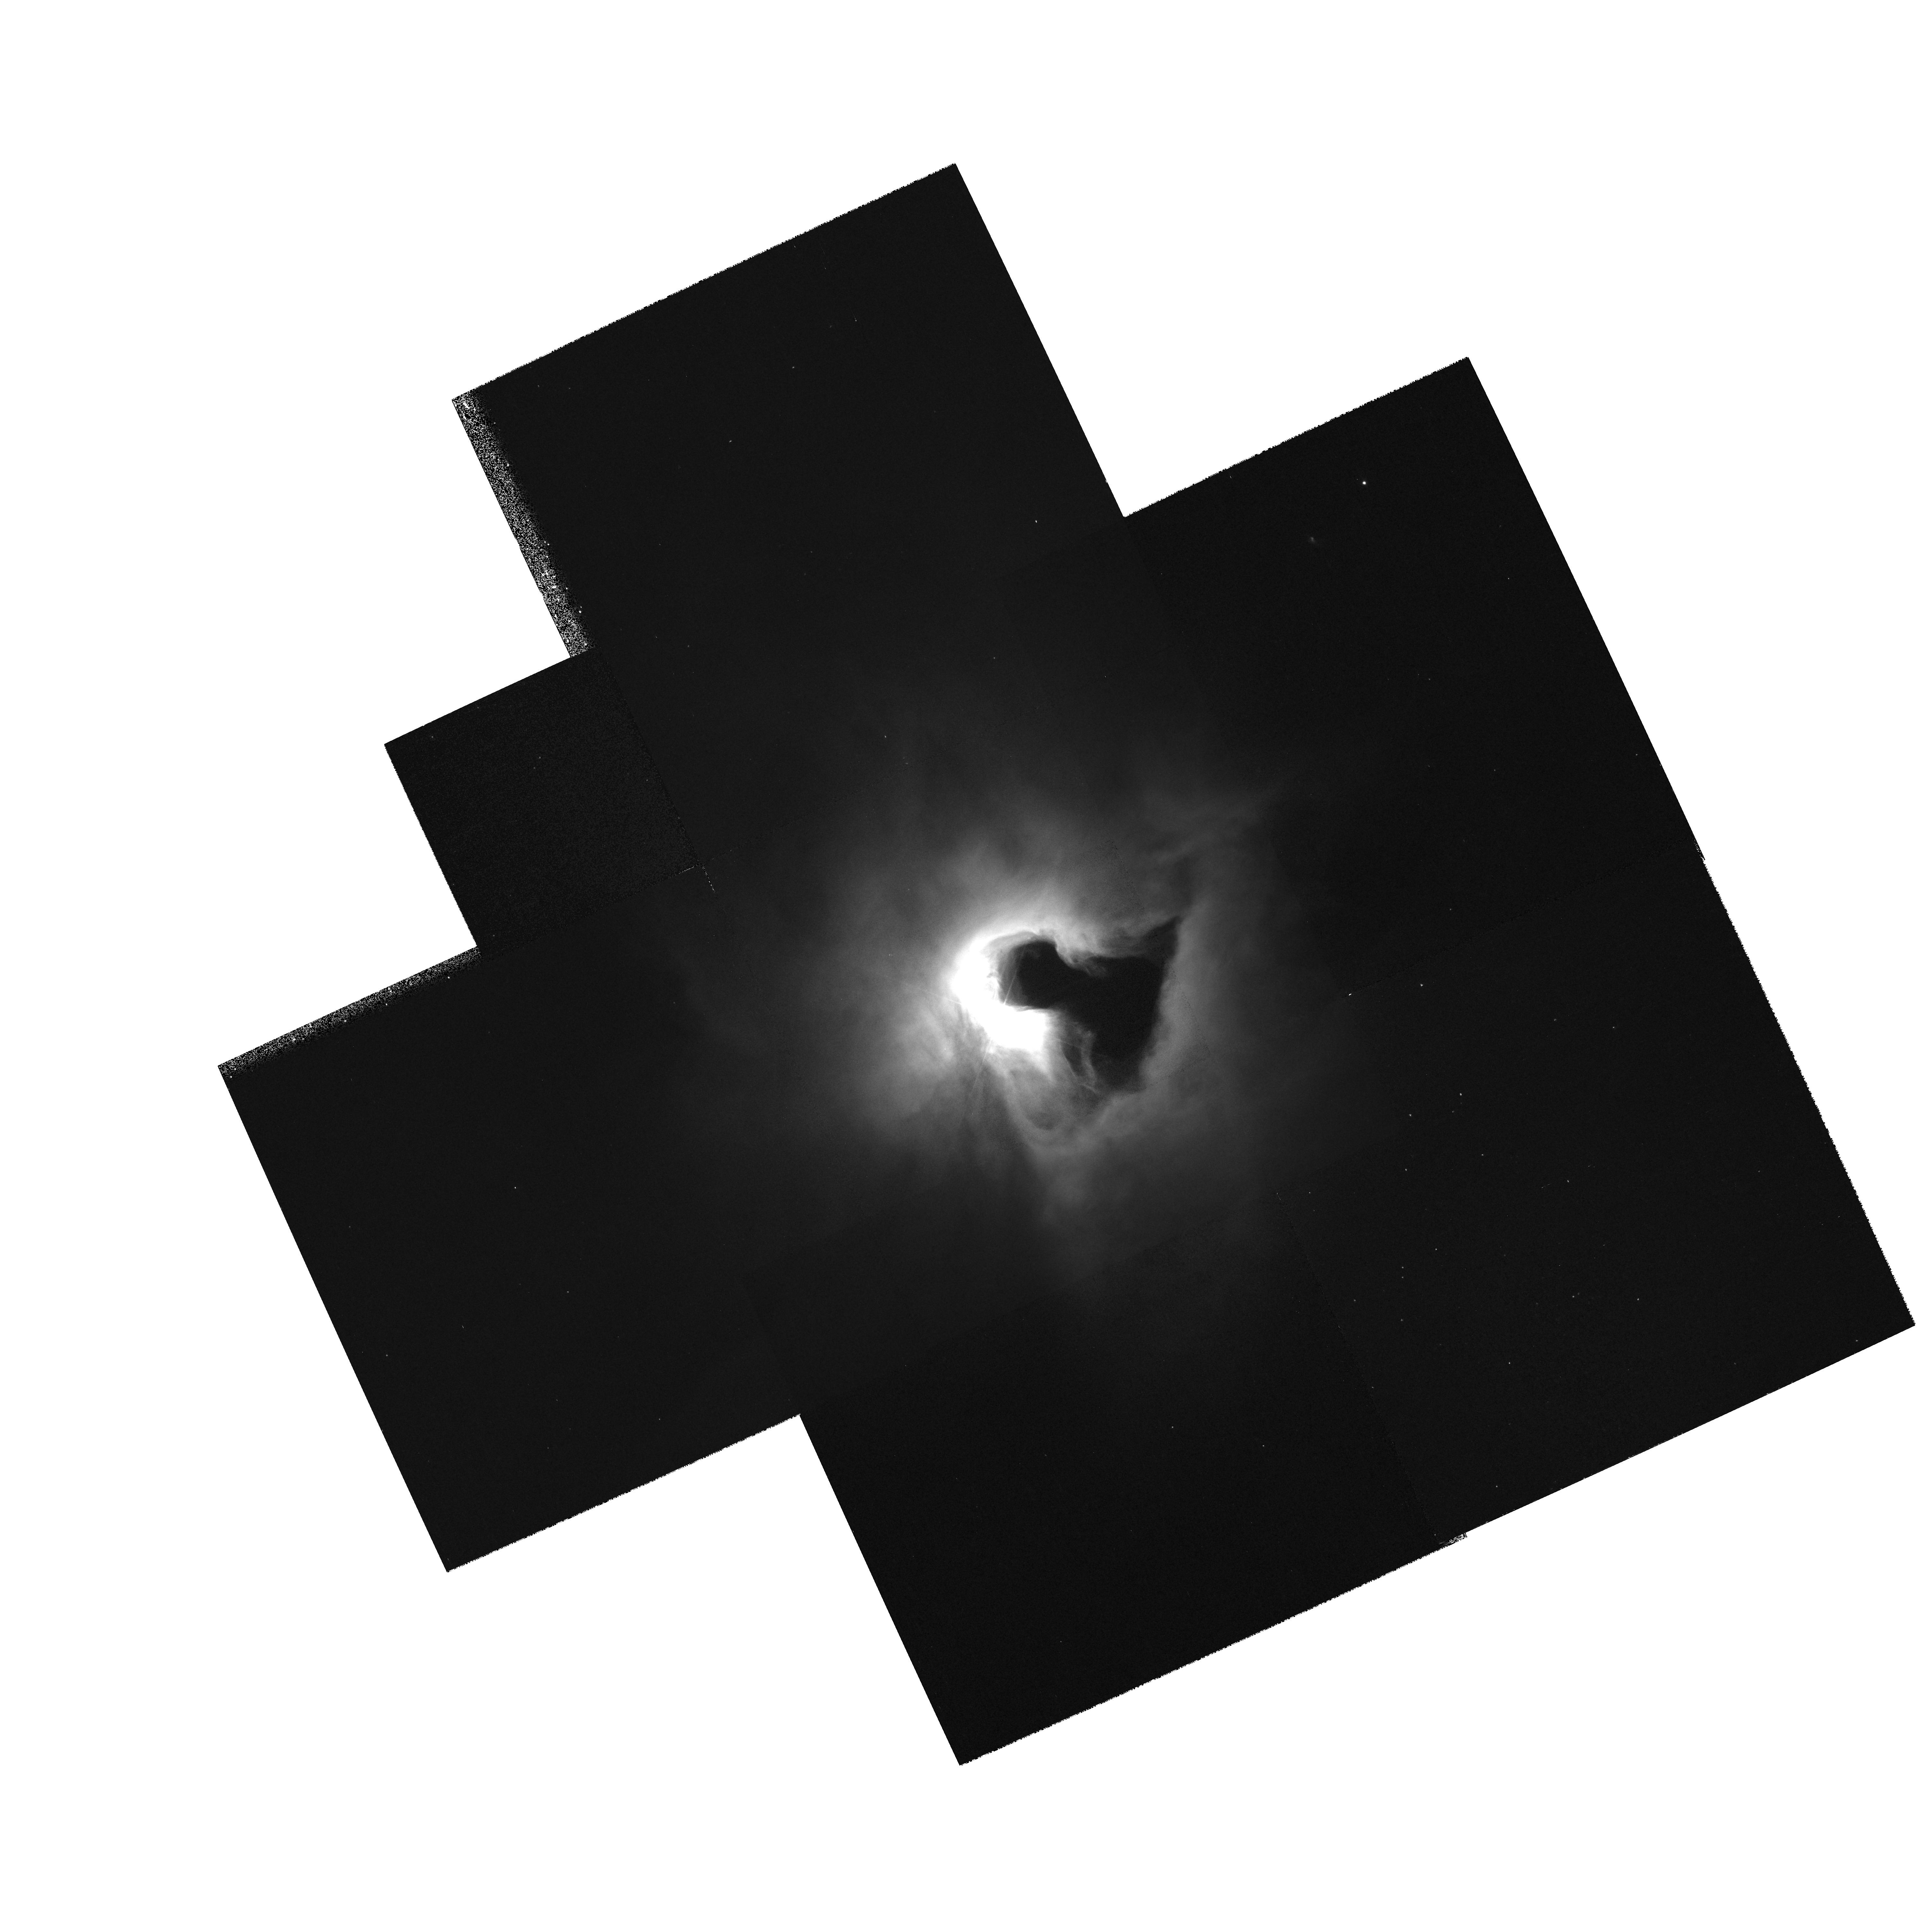
Target: MULTIPLE. Instrument: WFPC2/PC. Filter: F450W. Exposure: 15 min. Observation ID: hst_8548_01_wfpc2_pc_f450w_u5lp01

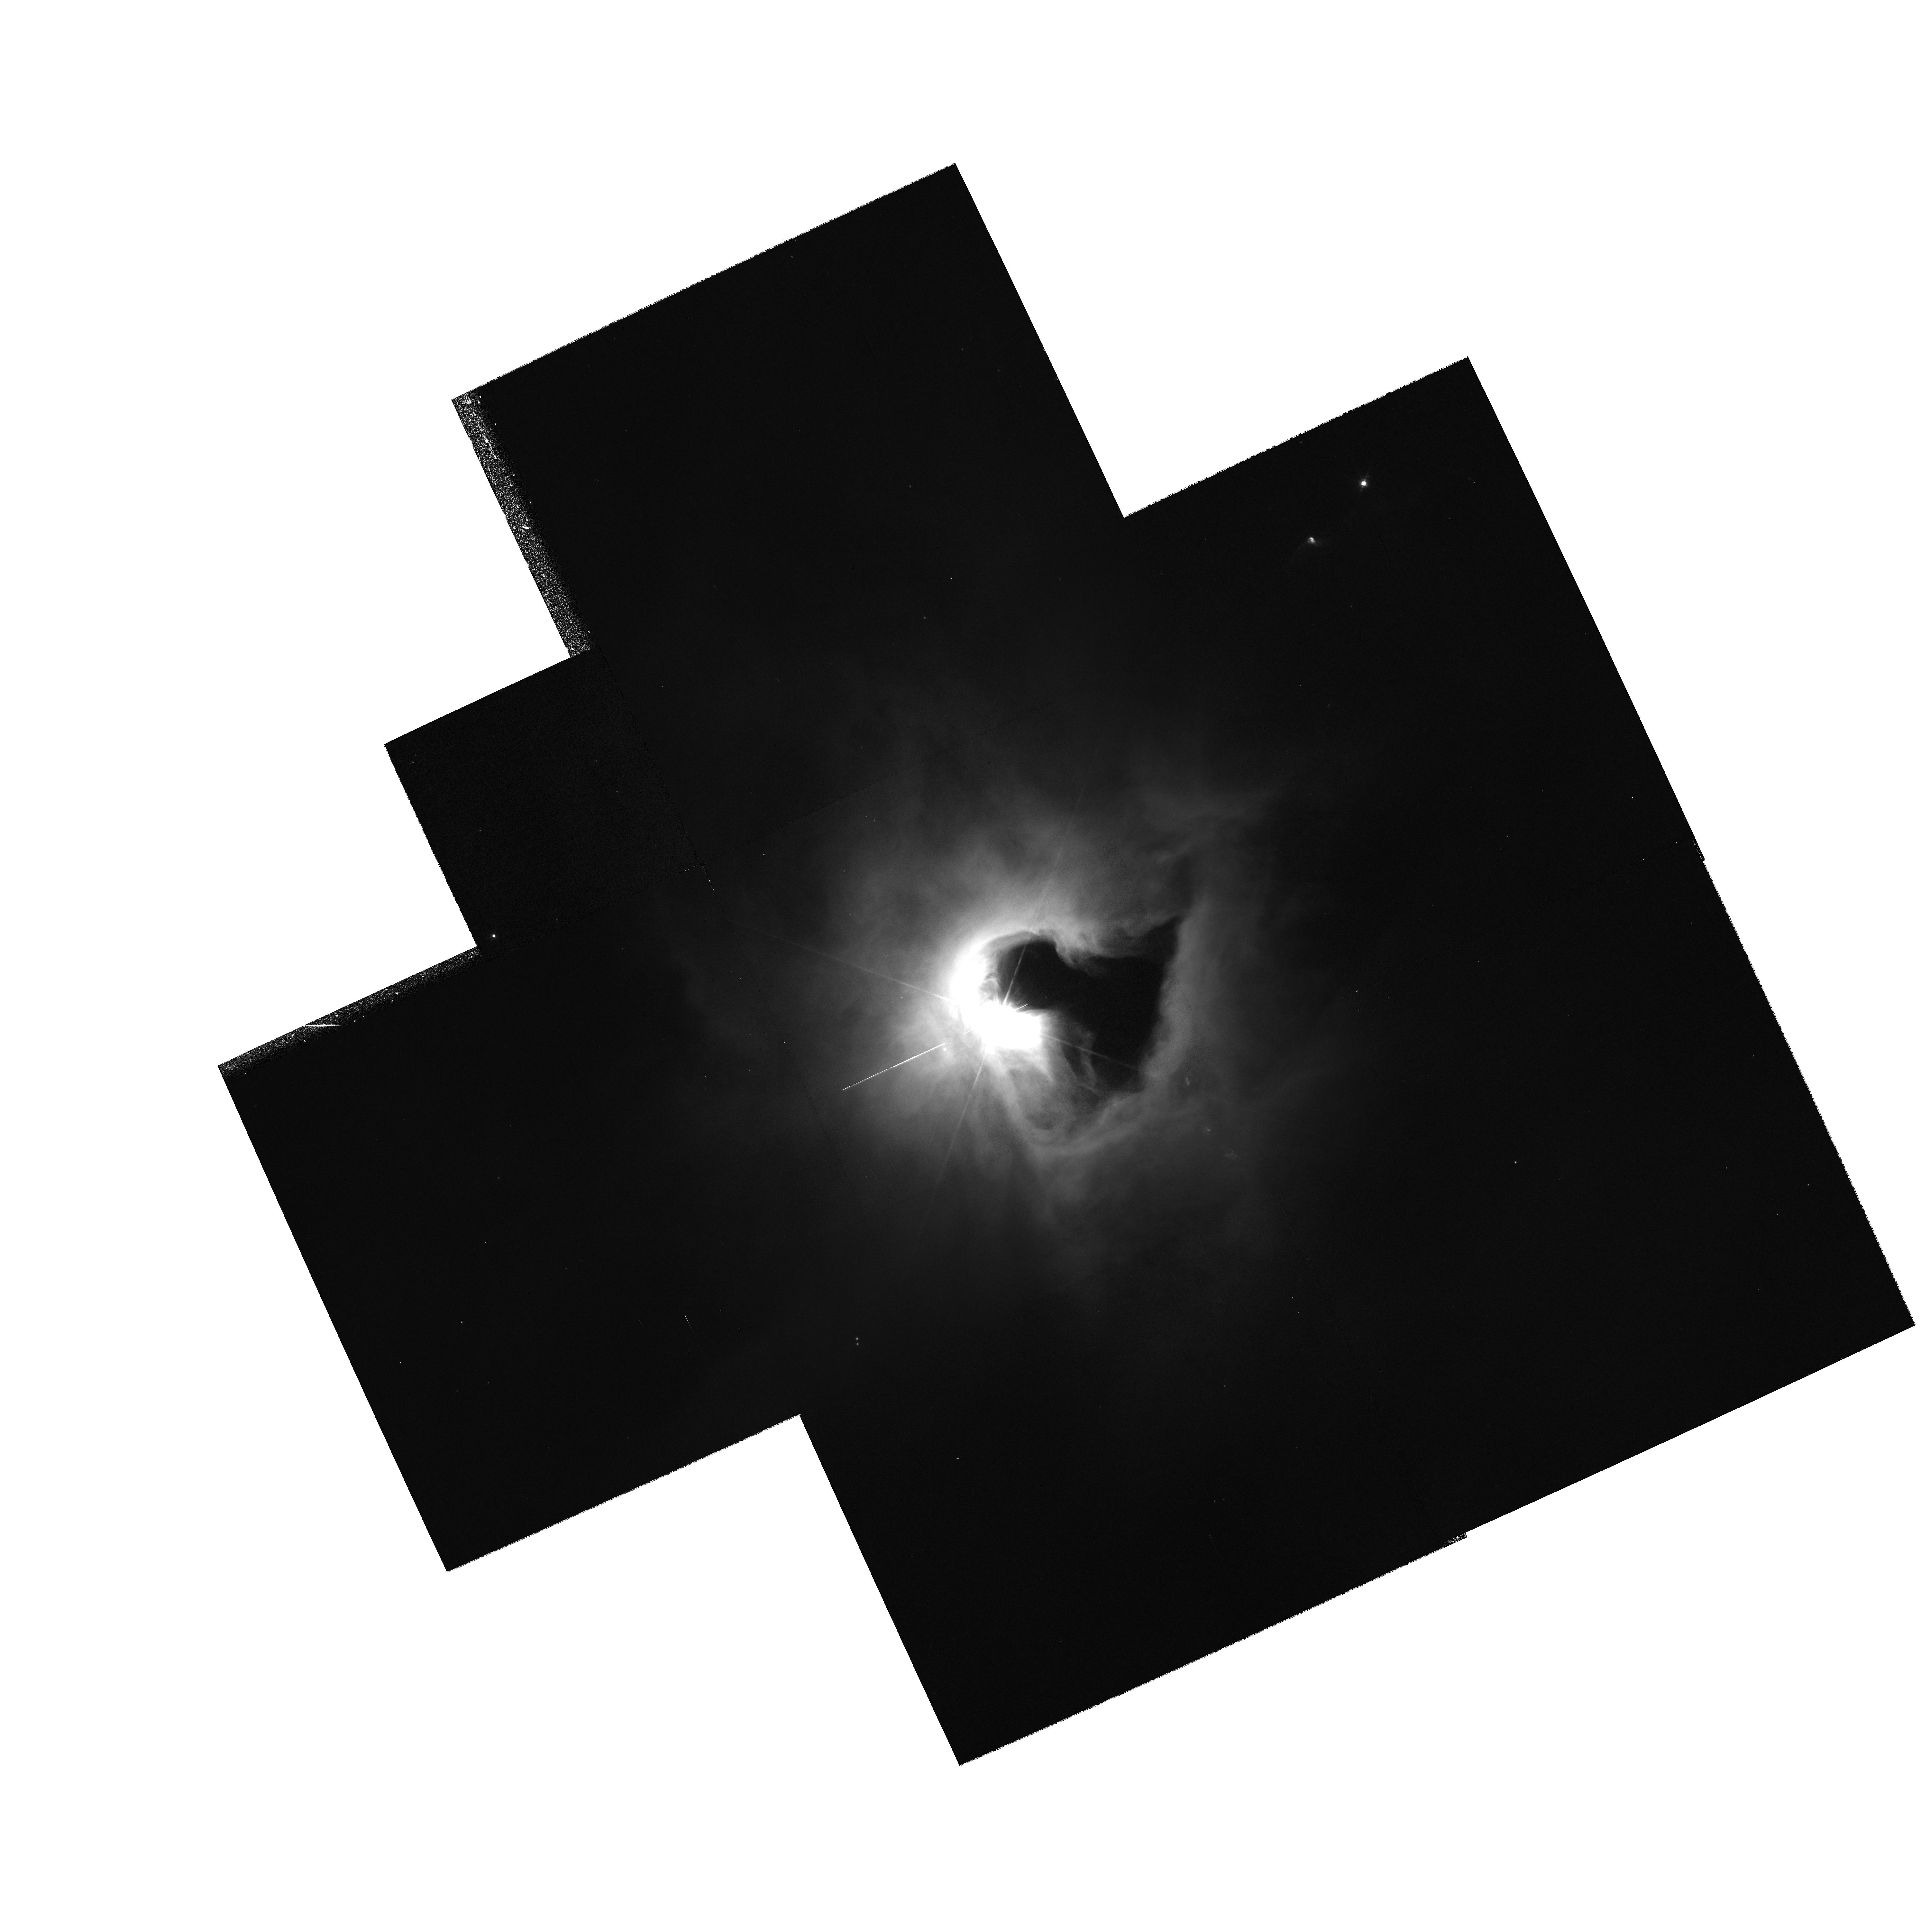
Target: MULTIPLE. Instrument: WFPC2/PC. Filter: F675W. Exposure: 15 min. Observation ID: hst_8548_01_wfpc2_pc_f675w_u5lp01

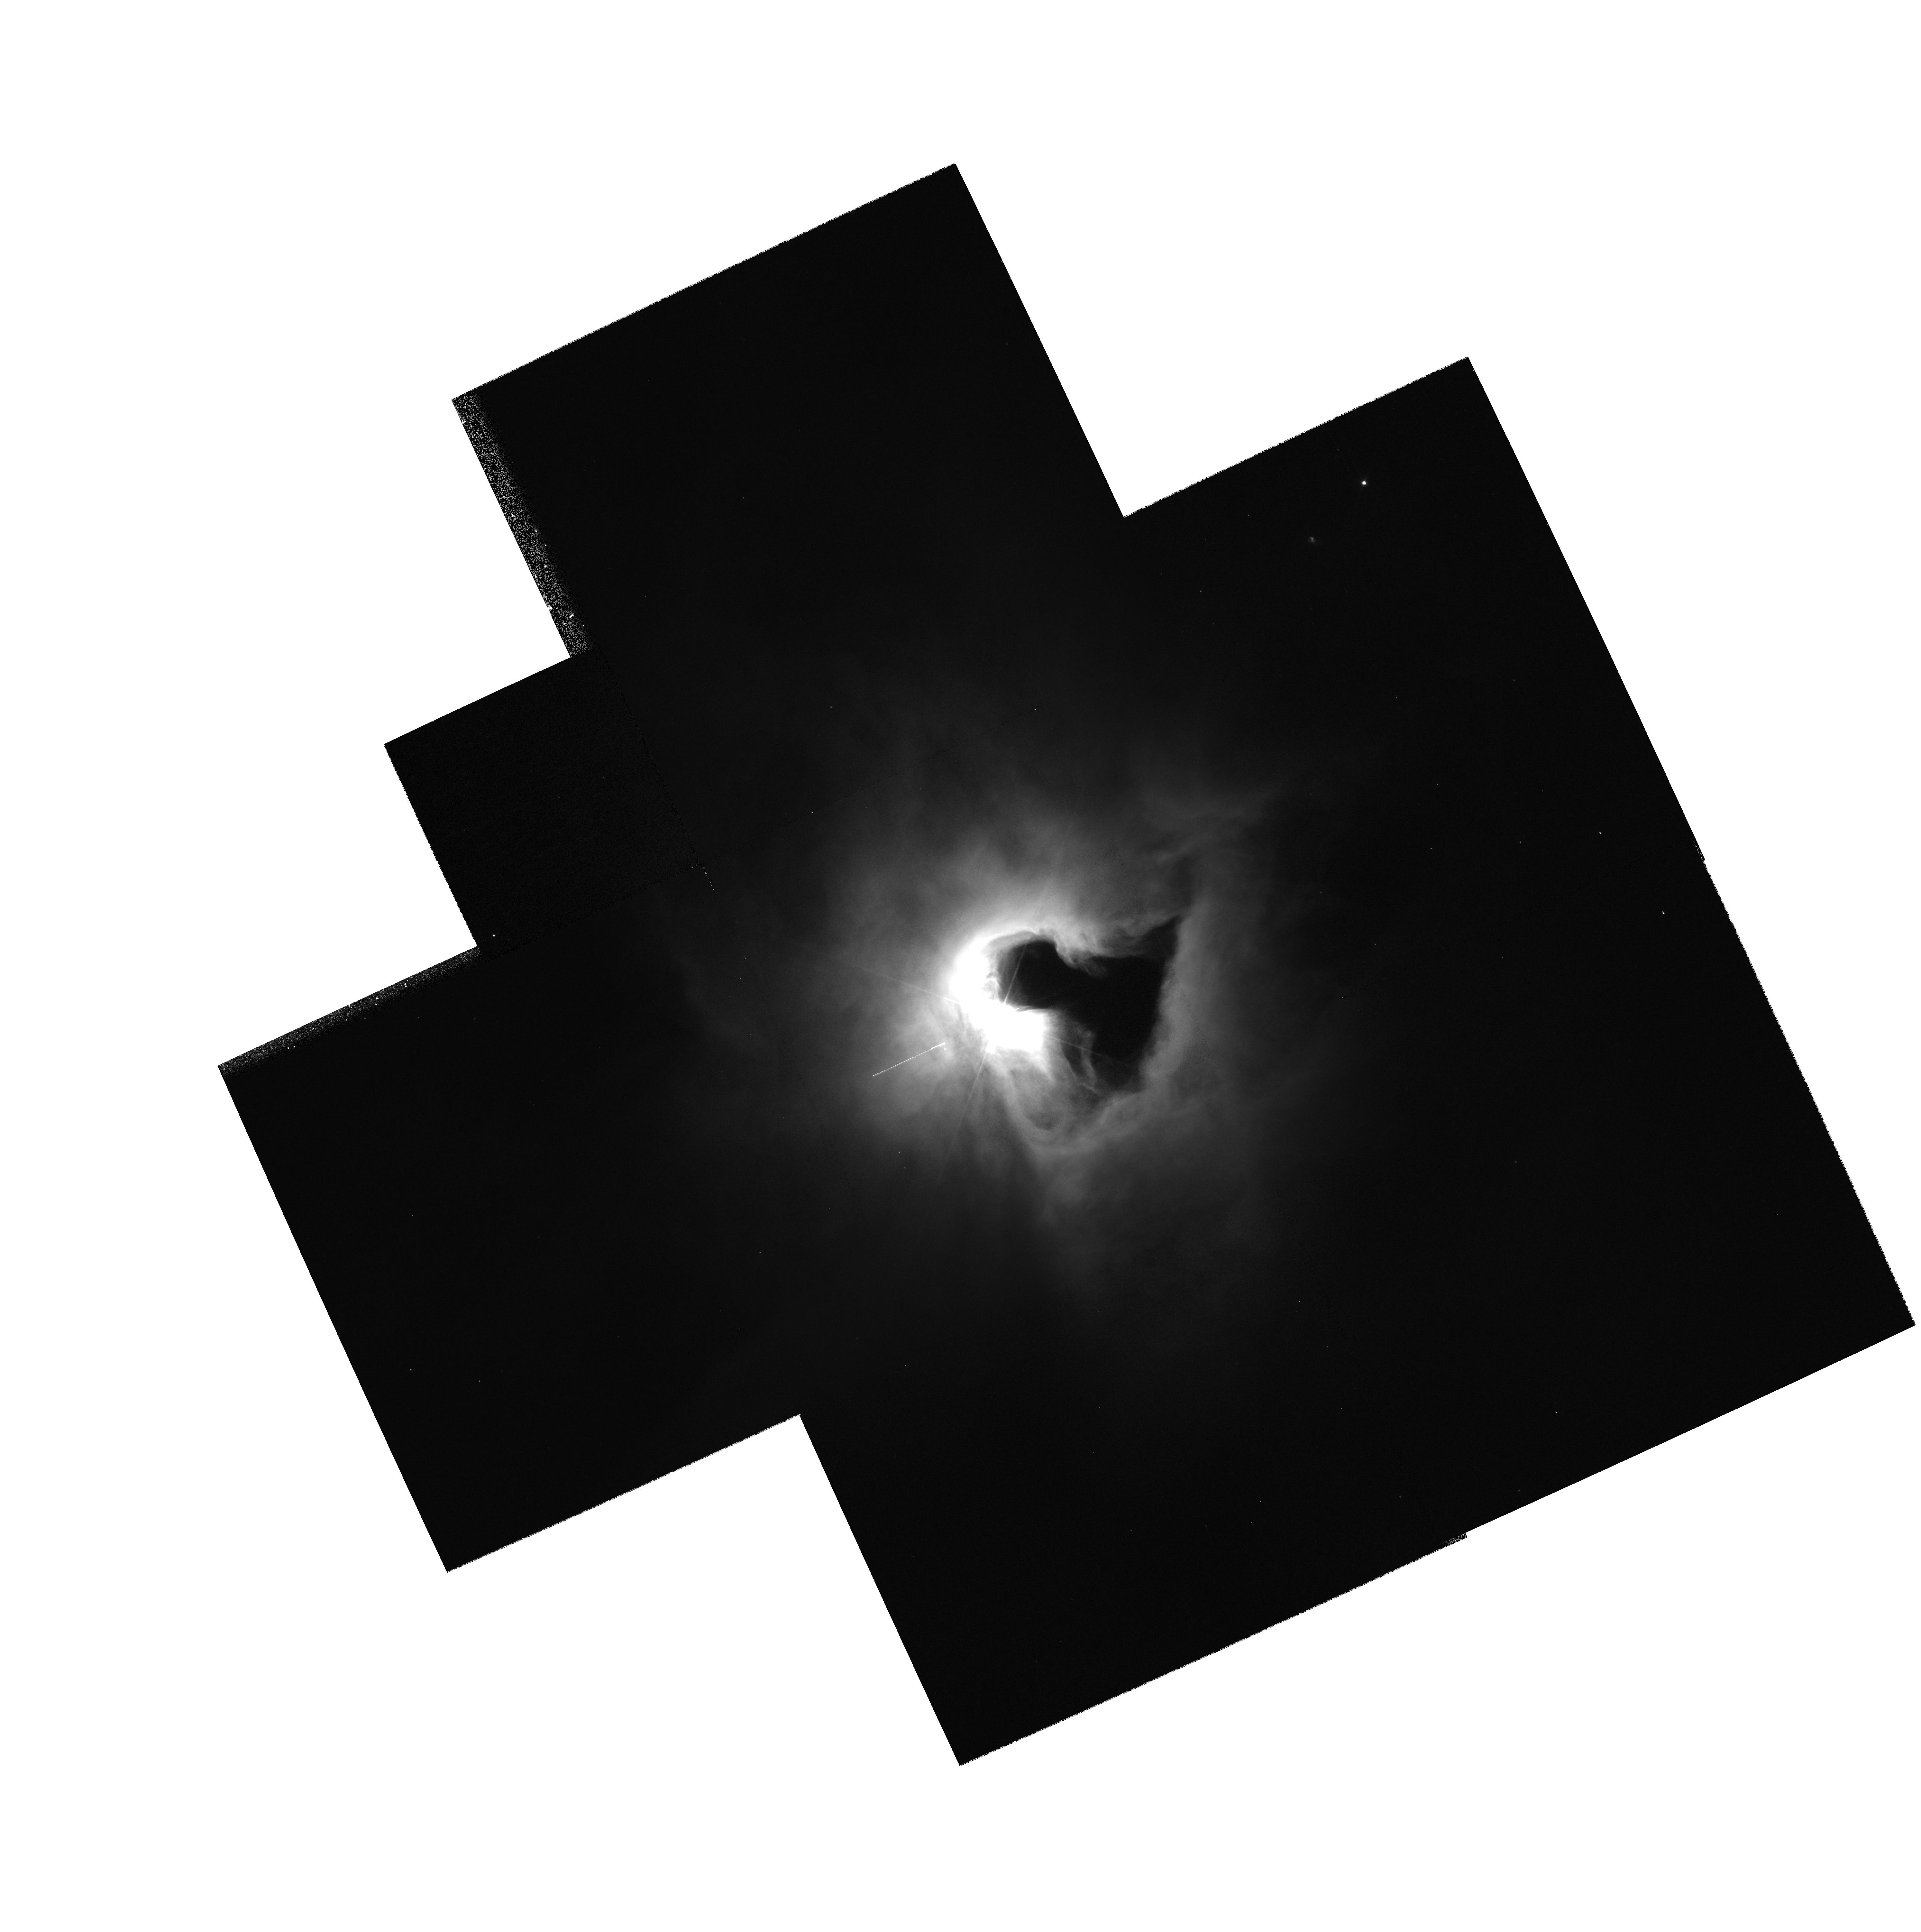
Target: MULTIPLE. Instrument: WFPC2/PC. Filter: F555W. Exposure: 15 min. Observation ID: hst_8548_01_wfpc2_pc_f555w_u5lp01

Hubble Heritage Observations of NGC 1999 (PI: Noll, Keith S.)

Broad band images will be made of the reflection nebula NGC 1999 as part of the Hubble Heritage program. Short narrow band images will be made of the binary central star. Observations of this object, NGC 1999, will be part of an HST public-relations event to obtain the last HST image of the year 1999.